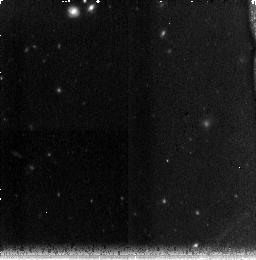
Target: field at RA 210.420°, Dec 54.314°. Instrument: NICMOS/NIC3. Filter: F160W. Exposure: 38 min. Observation ID: na2h01010

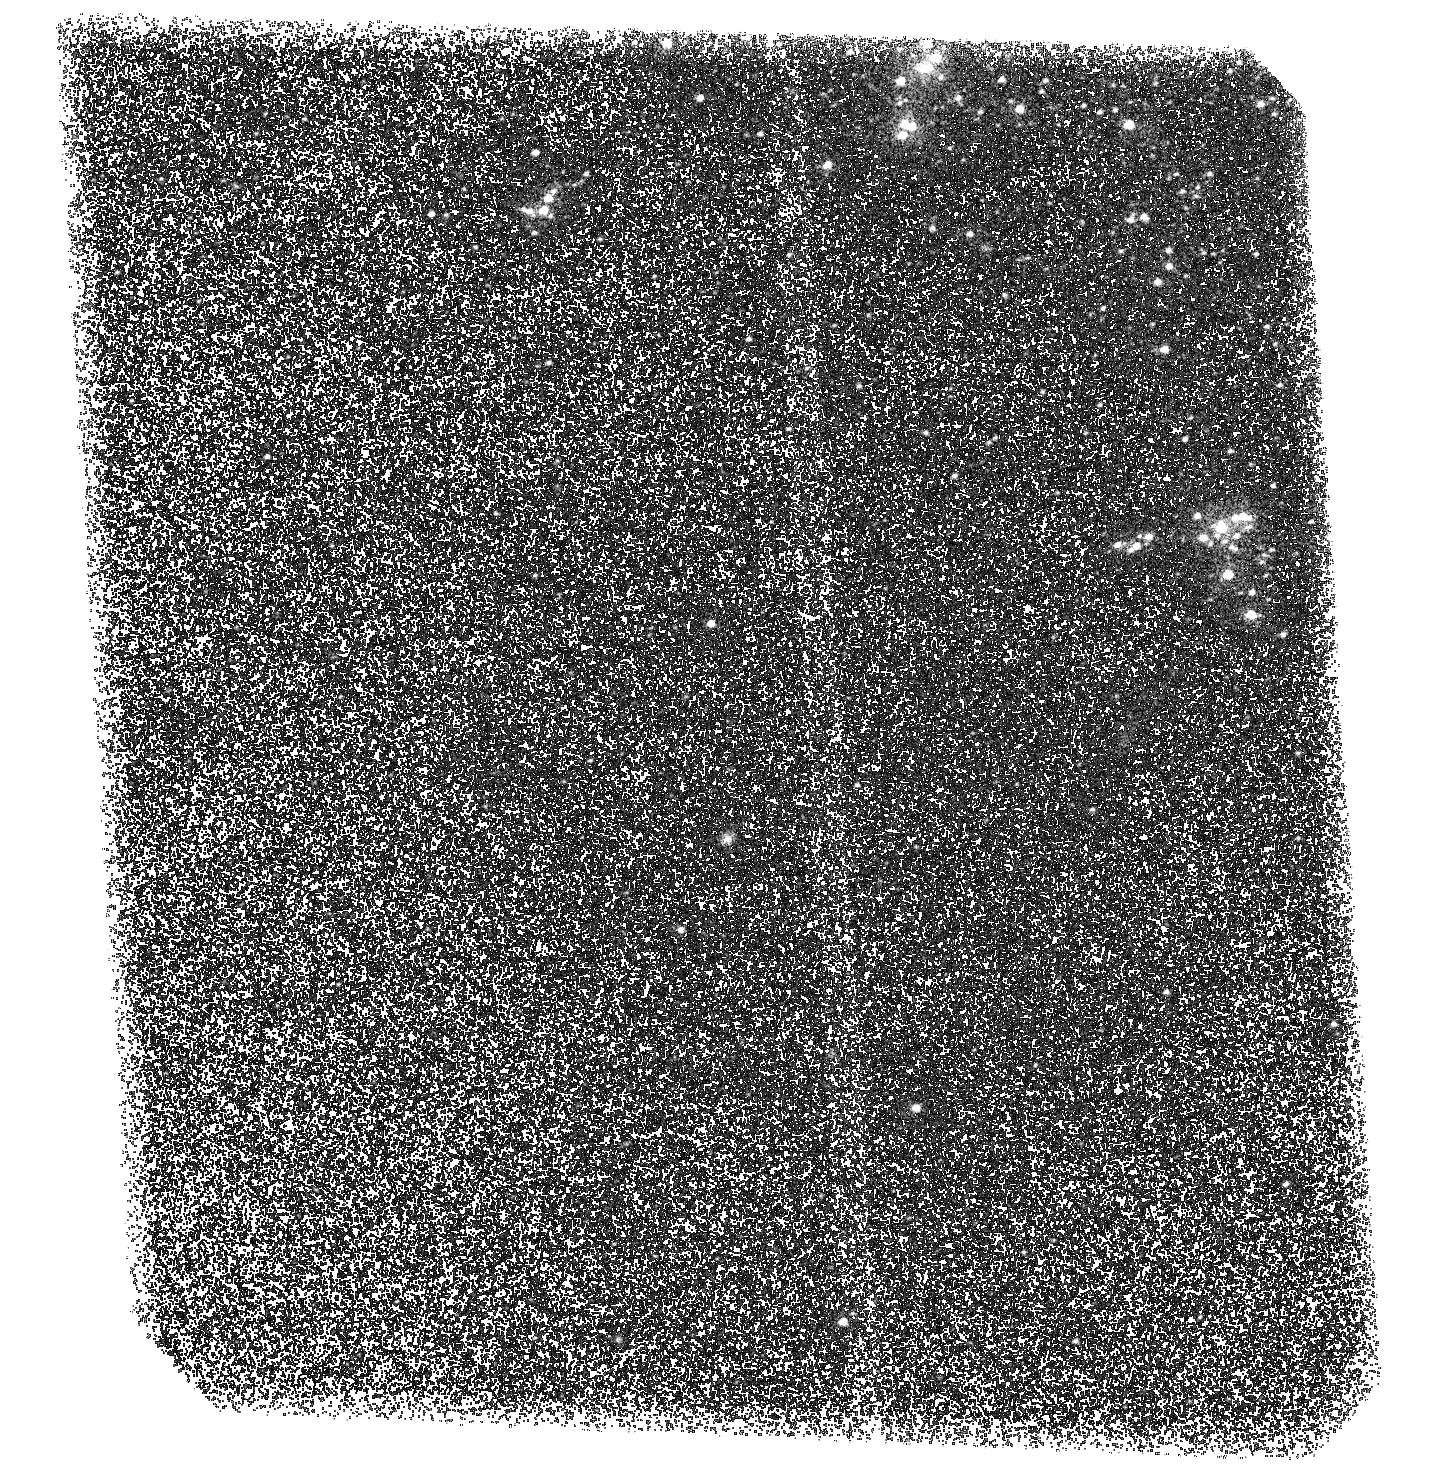
Target: M101-UV-POS2-NEW. Instrument: ACS/SBC. Filter: F150LP. Exposure: 2.8 h. Observation ID: hst_11147_02_acs_sbc_f150lp_ja2h02

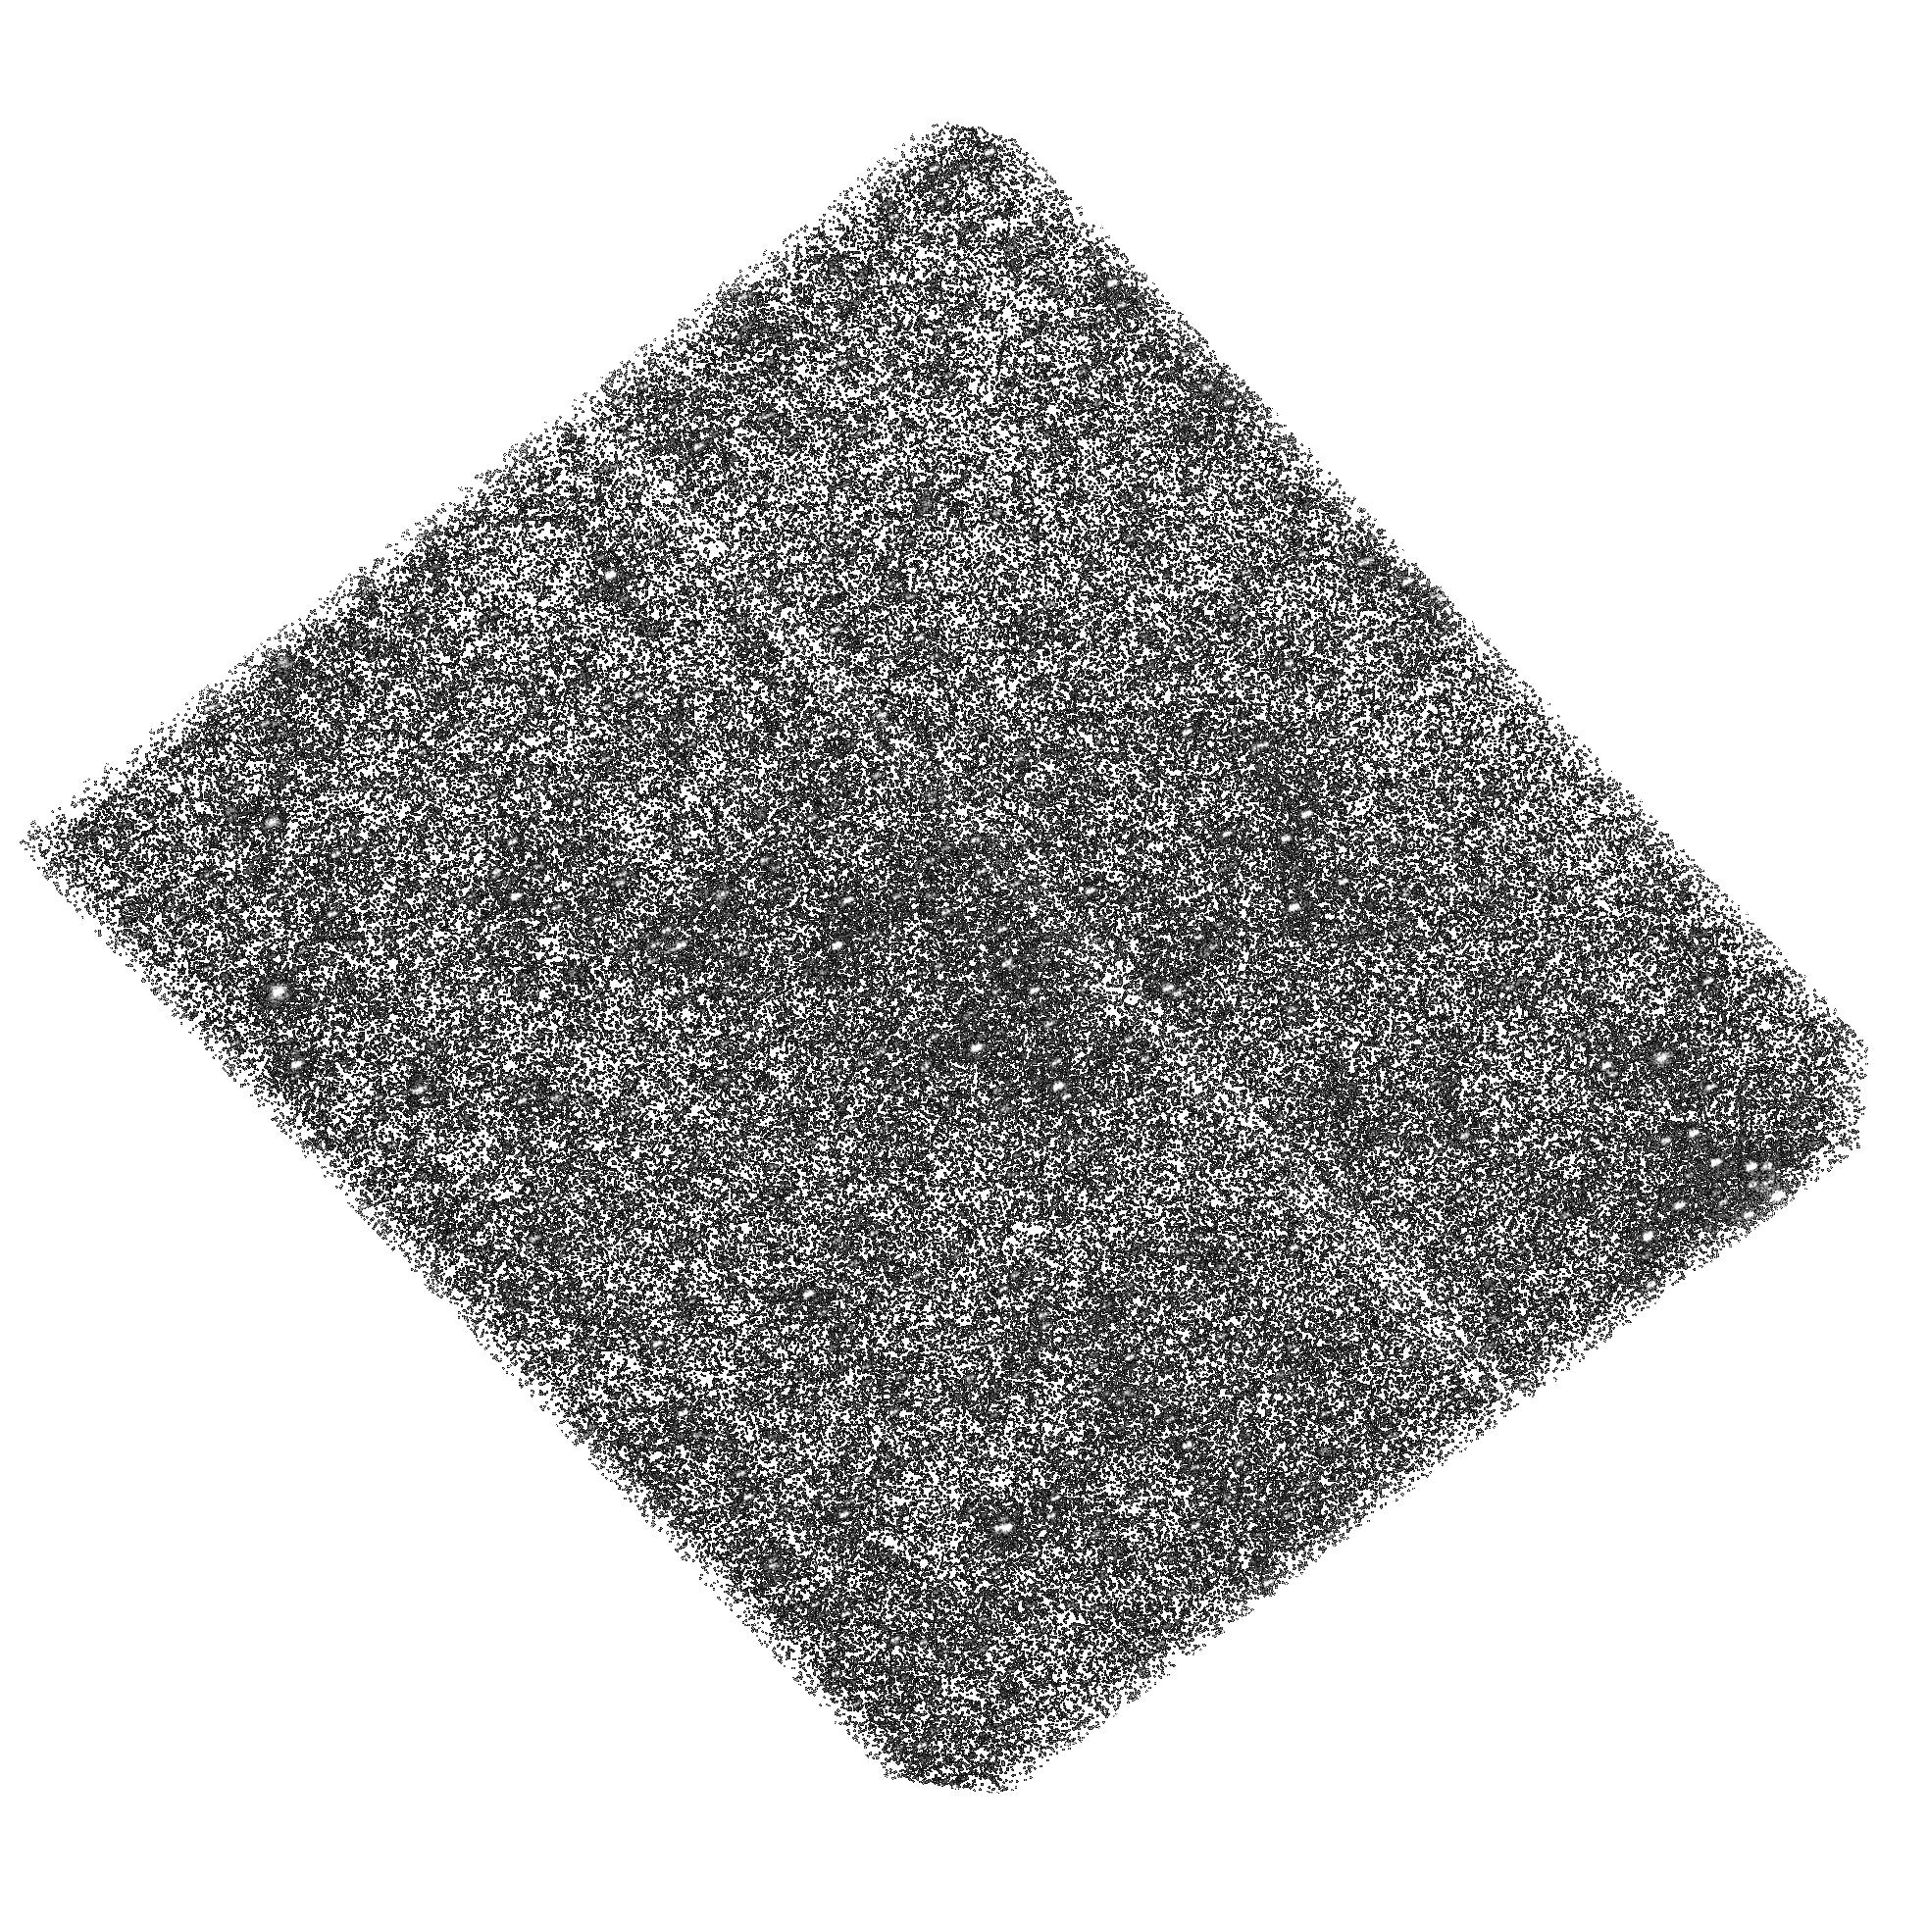
Target: M101-UV-POS1-NEW. Instrument: ACS/SBC. Filter: F150LP. Exposure: 1.4 h. Observation ID: hst_11147_51_acs_sbc_f150lp_ja2h51

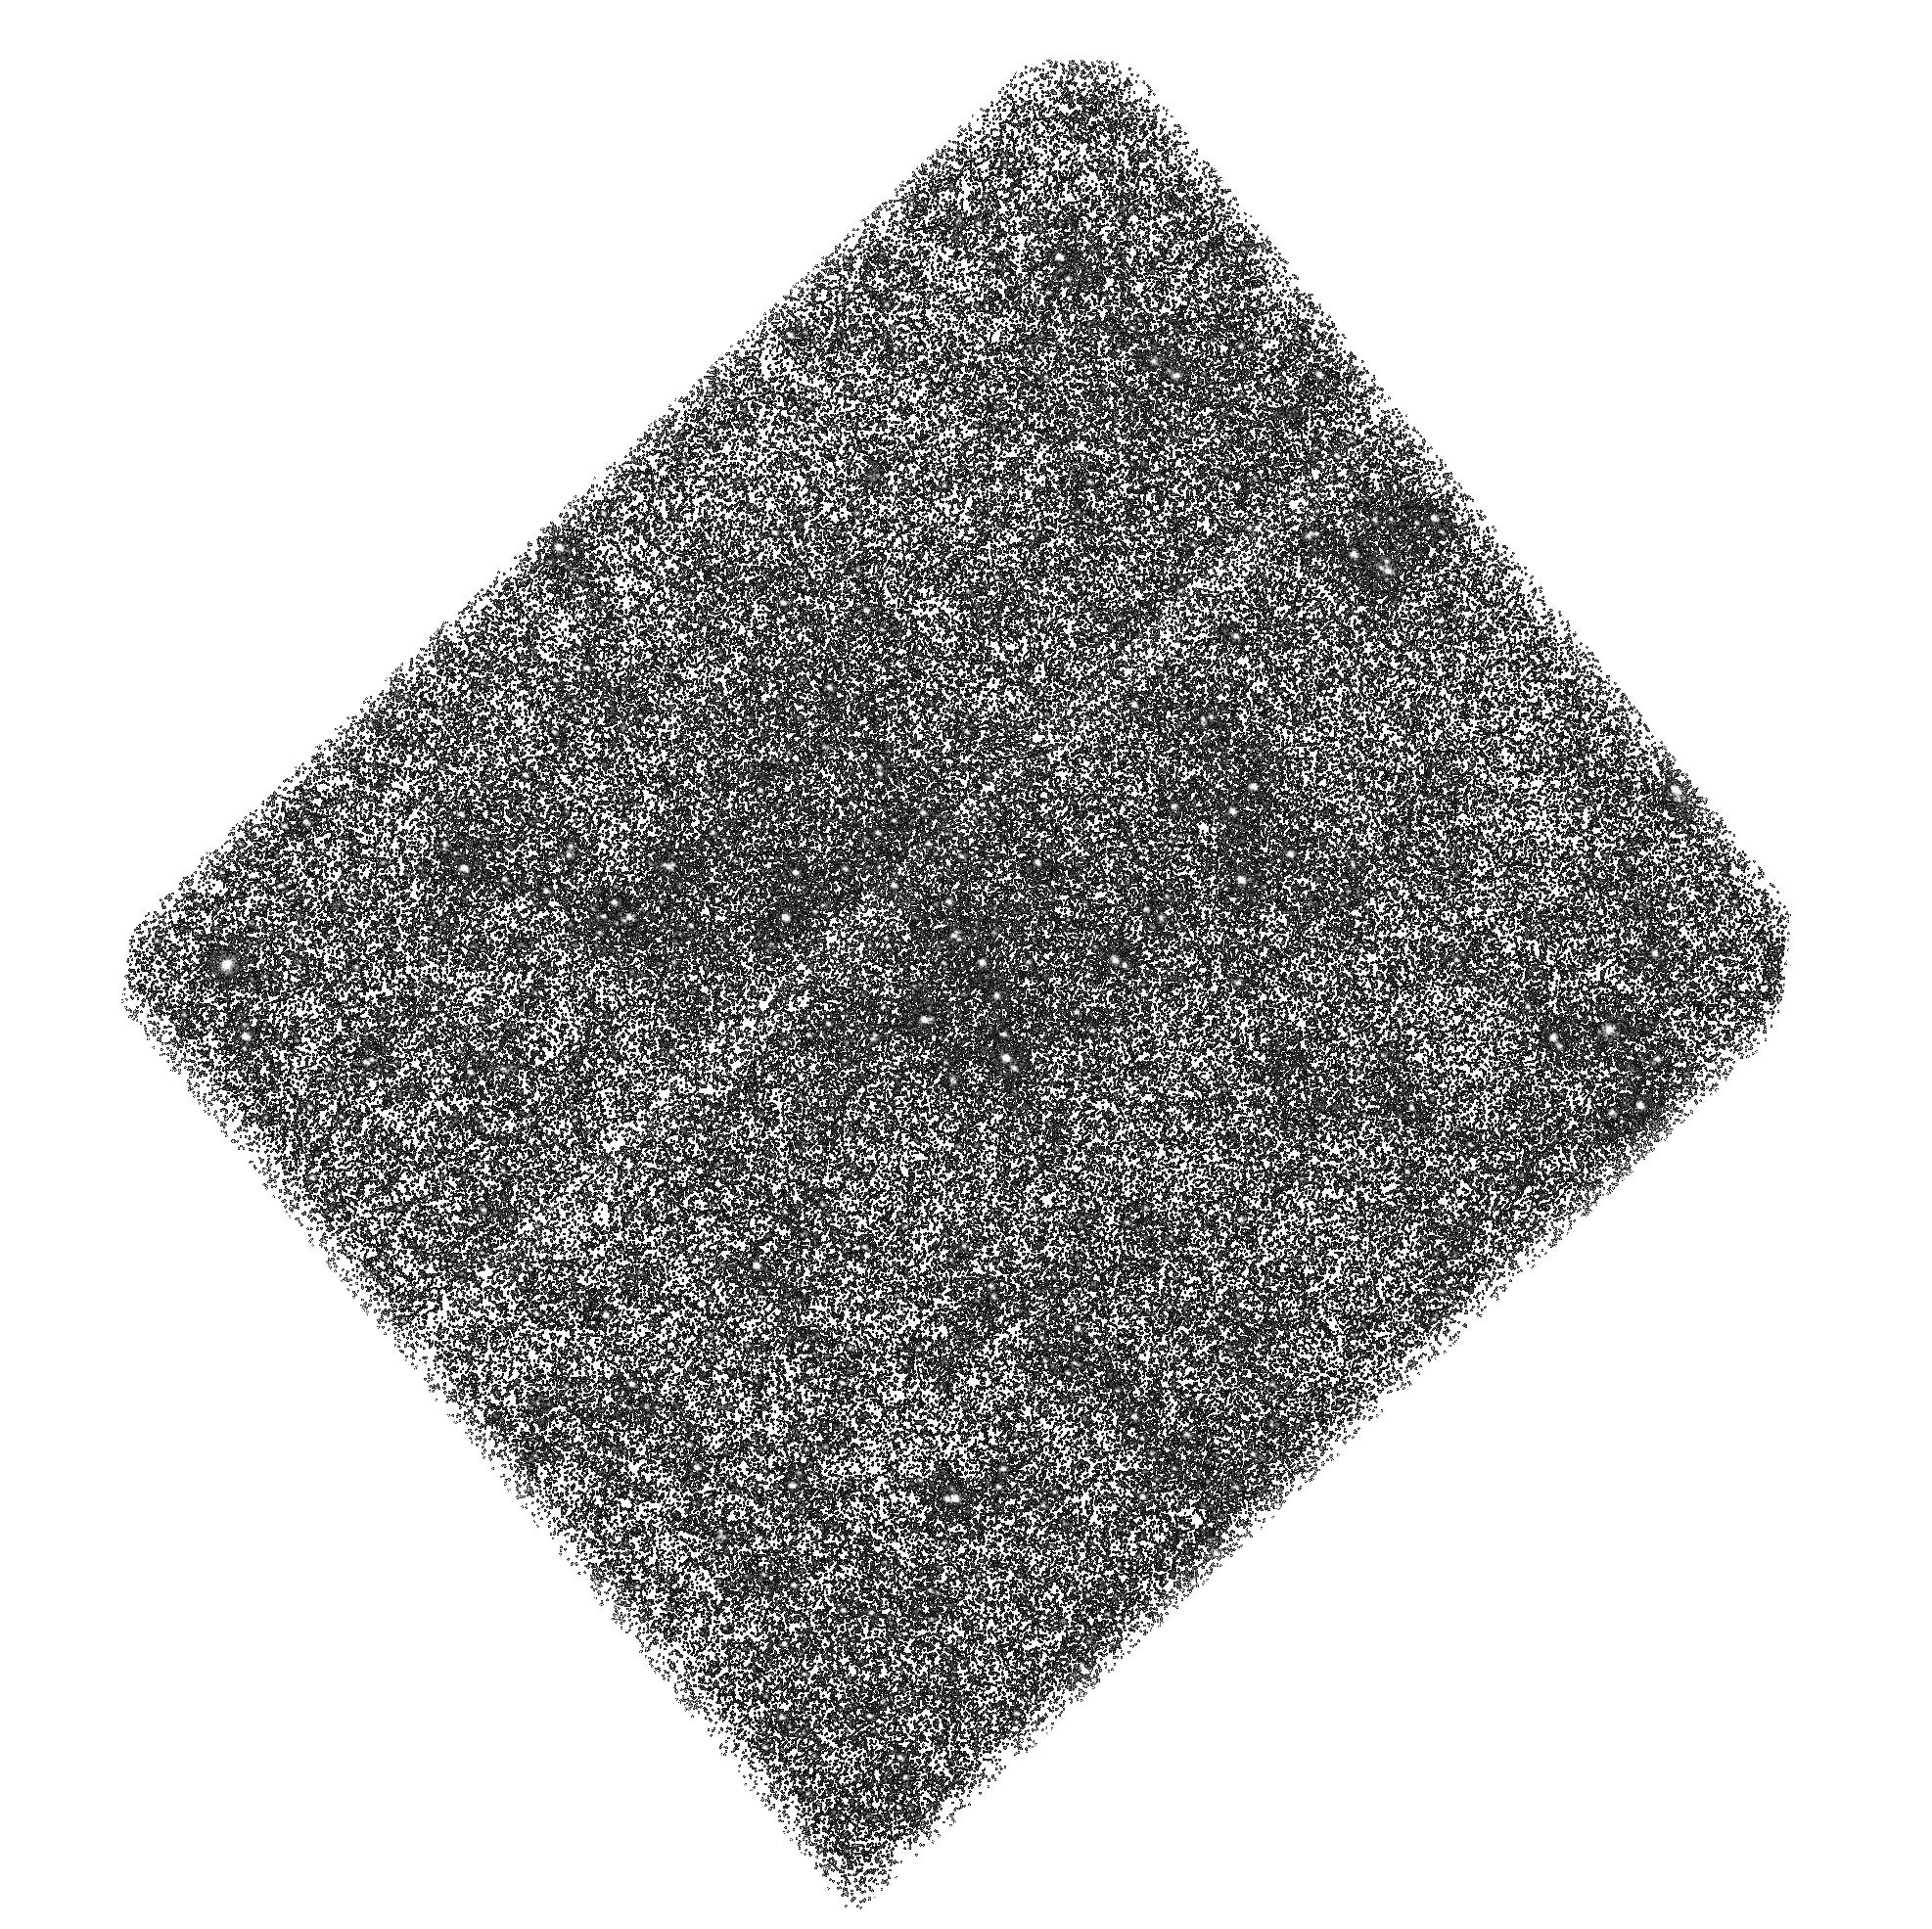
Target: M101-UV-POS1-NEW. Instrument: ACS/SBC. Filter: F150LP. Exposure: 2.8 h. Observation ID: hst_11147_01_acs_sbc_f150lp_ja2h01

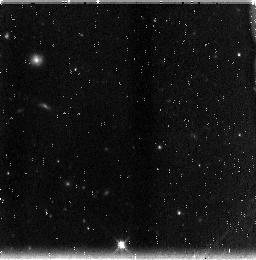
Target: field at RA 210.615°, Dec 54.149°. Instrument: NICMOS/NIC3. Filter: F160W. Exposure: 38 min. Observation ID: na2h51010

The Origin of Diffuse UV Light from Spiral Disks (PI: Chandar, Rupali)

The ultraviolet light from galaxies has been used as a beacon for tracing the cosmic star formation history of the Universe, yet we have an incomplete understandingof many characteristics of this light. Most of the UV emission from nearby, normal star--forming galaxies is unresolved and "diffuse", and GALEX has shown that in spiral disks it permeates the inter-arm regions. The nature of this diffuse inter-arm component is under debate. Recent results suggest that it may arise from non-ionizing UV photons which originate in star forming regions in the spiral arms, travel in the plane of the galaxy, and then scatter off of diffusely distributed cold dust grains. Alternatively, an in-situ, unresolved stellar population could produce the observed inter-arm UV emission. This project seeks to establish which of the two competing scenarios is responsible for the bulk of this diffuse emission. We propose to use HST's UV imaging capability (ACS/SBC) to obtain deep observations of selected fields in the nearby spiral galaxy M101, for which available (low angular resolution) data favor the 'scattered light' scenario. Our observations are designed to detect any faint, UV-luminous stellar population down to main sequence B5 stars. With these data, we will establish the nature of the bulk of the diffuse UV light in this spiral galaxy by: (i) quantifying the contribution from dust-scattered light; (ii) measuring the contribution to the ubiquitous diffuse ionized medium from in-situ ionizing stars; and (iii) providing constraints on the observed stellar mass function in the field. Only HST has the UV sensitivity and angular resolution to discriminate in-situ stellar populations from scattered light. The ultimate goal of this project is to re-'calibrate' the UV emission as a star formation rate indicator, which will need to account for any scattered component.